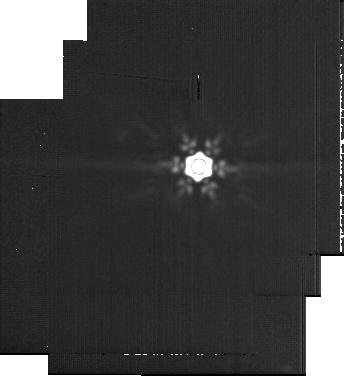
Target: Wolf-359
Instrument: MIRI
Filter: F2100W
Exposure: 60 min
Observation ID: jw06122-o002_t001_miri_f2100w-sub256

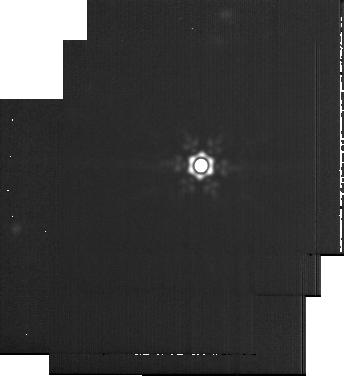
Target: DX-Cancri
Instrument: MIRI
Filter: F2100W
Exposure: 1.1 h
Observation ID: jw06122-o006_t003_miri_f2100w-sub256

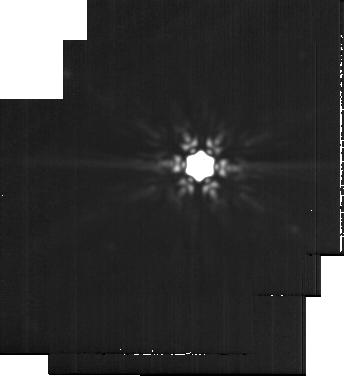
Target: AD-Leo
Instrument: MIRI
Filter: F2100W
Exposure: 48 min
Observation ID: jw06122-o008_t004_miri_f2100w-sub256

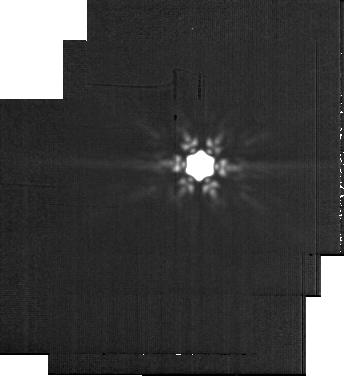
Target: Ross-154
Instrument: MIRI
Filter: F2100W
Exposure: 60 min
Observation ID: jw06122-o004_t002_miri_f2100w-sub256

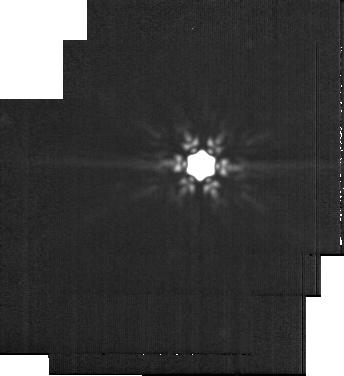
Target: EV-Lac
Instrument: MIRI
Filter: F2100W
Exposure: 60 min
Observation ID: jw06122-o010_t005_miri_f2100w-sub256

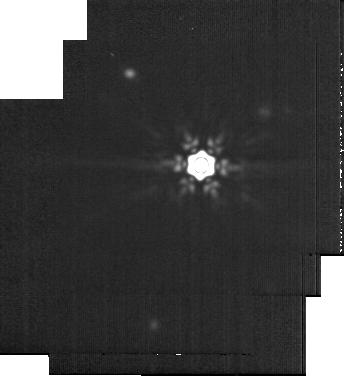
Target: YZ-CMi
Instrument: MIRI
Filter: F2100W
Exposure: 60 min
Observation ID: jw06122-o012_t006_miri_f2100w-sub256

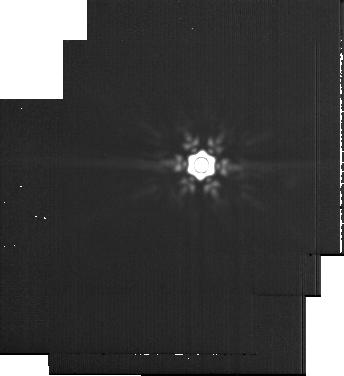
Target: Wolf-359
Instrument: MIRI
Filter: F2100W
Exposure: 60 min
Observation ID: jw06122-o013_t001_miri_f2100w-sub256

Cool kids on the block: The direct detection of cold ice giants and gas giants orbiting young low-mass neighbors (PI: Bowens-Rubin, Rachel)

Cold ice giant and gas giant exoplanets (<200K, 0.03 - 10 Mjup) in systems orbiting low-mass stars (0.08 - 0.45 Msun) could prove to be one of the most common types of exoplanets in the galaxy, yet we currently know of none that we can characterize through direct measurements. This survey presents an efficient pathway to utilize JWST's unique capabilities to accomplish a major objective in the exoplanet observing community: directly imaging a benchmark set of sub-Jupiter mass exoplanets. We propose a survey that has excellent coverage for detecting the under-studied population of ice-giant exoplanets (0.05 Mjup), which is out of reach for all but the most tailored JWST direct imaging observations. We will observe six of the nearest (< 6 pc), young (< 1 Gyr) M-dwarfs to directly image exoplanets down to temperatures of 75K and as small as Neptune. We select nearby targets to optimize our coverage to the orbits where we expect giant planets to be the most prevalent (1 - 15 AU). We propose to use F444W NIRCam Coronagraphic Imaging in conjunction with F2100W MIRI Imaging to ensure the detection of clear and cloudy exoplanets. Based on our survey sensitivity and previously measured occurrence rates of giant planets, we predict a discovery yield of 4.6 (+2.9 -1.9) planets, and nondetections would challenge the existing occurrence rates to 2.5-sigma. Exoplanets identified through this survey will be ideal candidates for JWST spectroscopic follow-up characterization to further understand the formation differences between gas giant and ice giant exoplanets and enable comparative planetology to the giant planets in our own solar system.